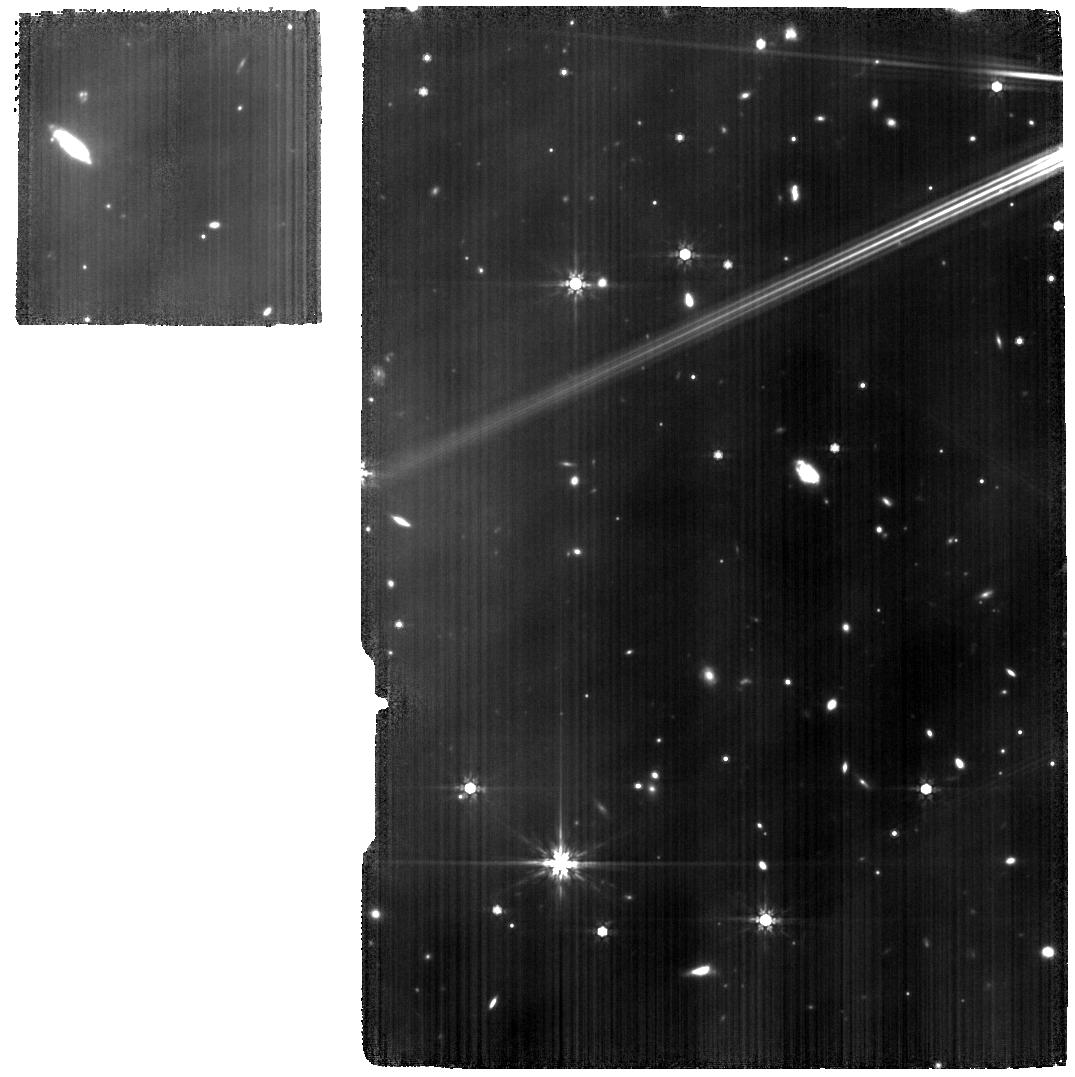
Target: 10LAC
Instrument: MIRI
Filter: F770W
Exposure: 2.9 h
Observation ID: jw01524-c1002_t005_miri_f770w

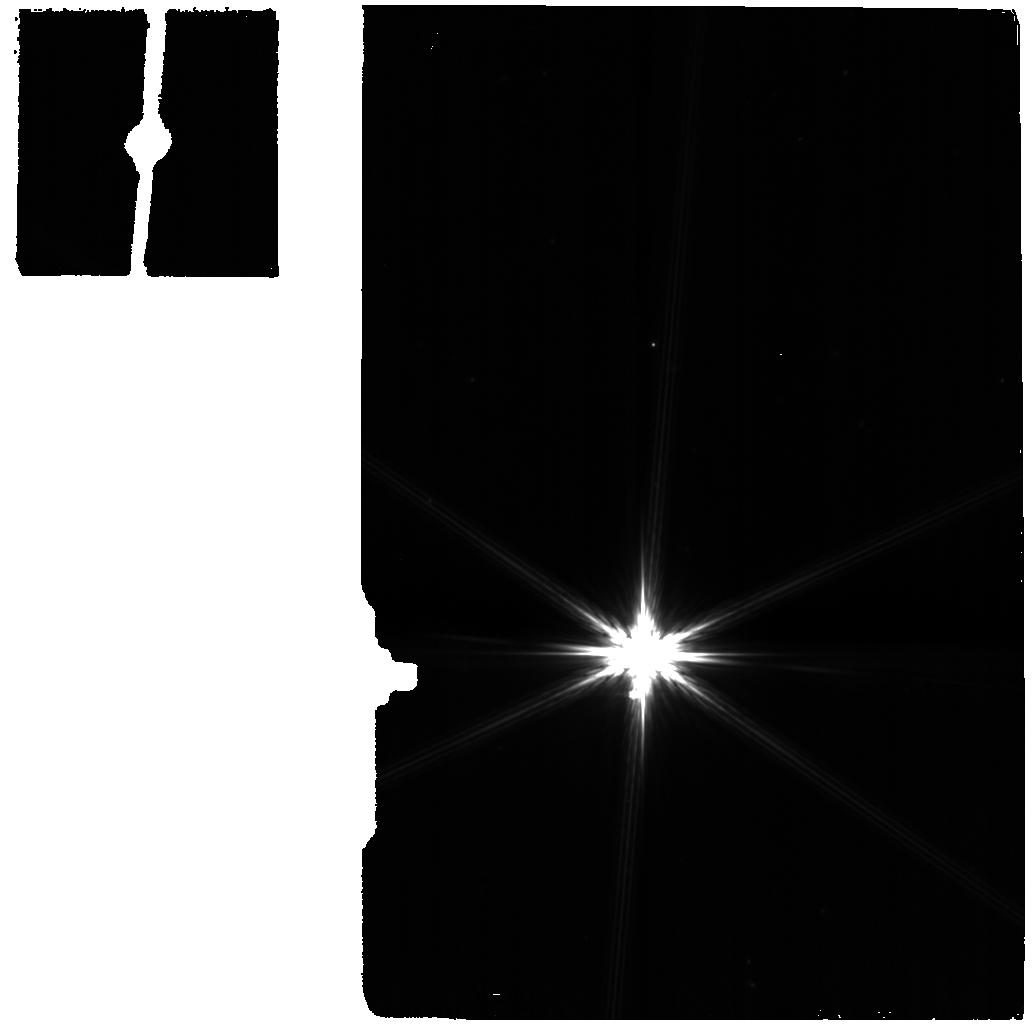
Target: DELUMI-BKG
Instrument: MIRI
Filter: F770W
Exposure: 2 min
Observation ID: jw01524-o005_t004_miri_f770w

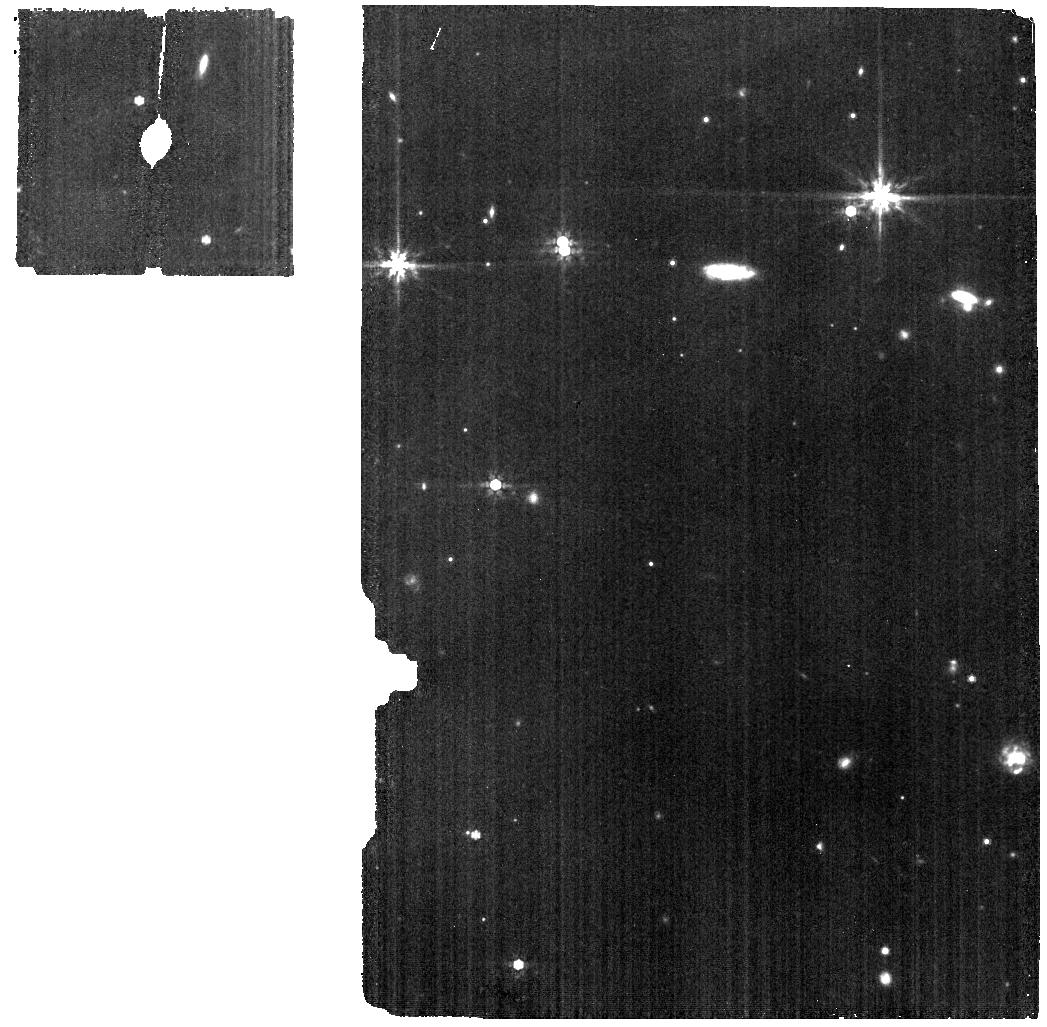
Target: 10LAC-BKG
Instrument: MIRI
Filter: F770W
Exposure: 6 min
Observation ID: jw01524-o015_t006_miri_f770w

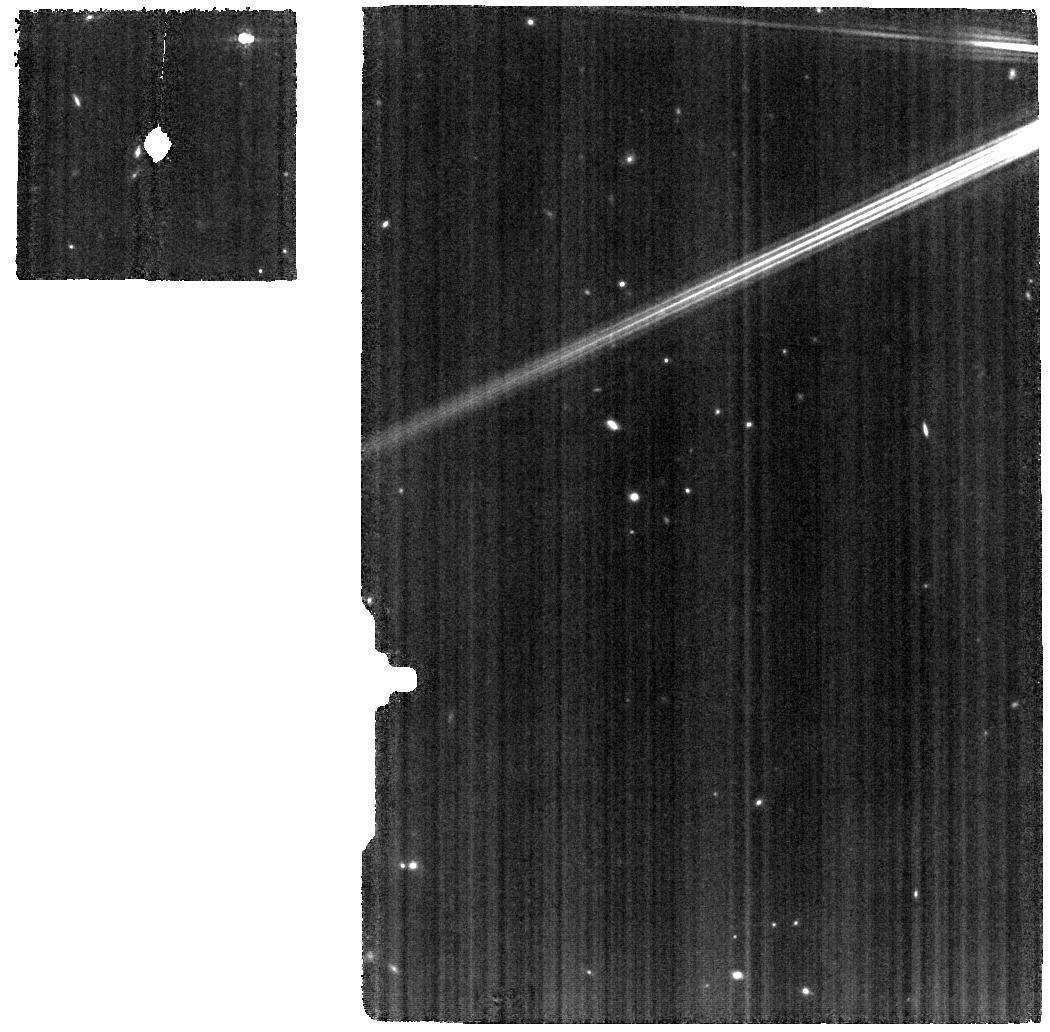
Target: DELUMI
Instrument: MIRI
Filter: F770W
Exposure: 9 min
Observation ID: jw01524-o001_t002_miri_f770w

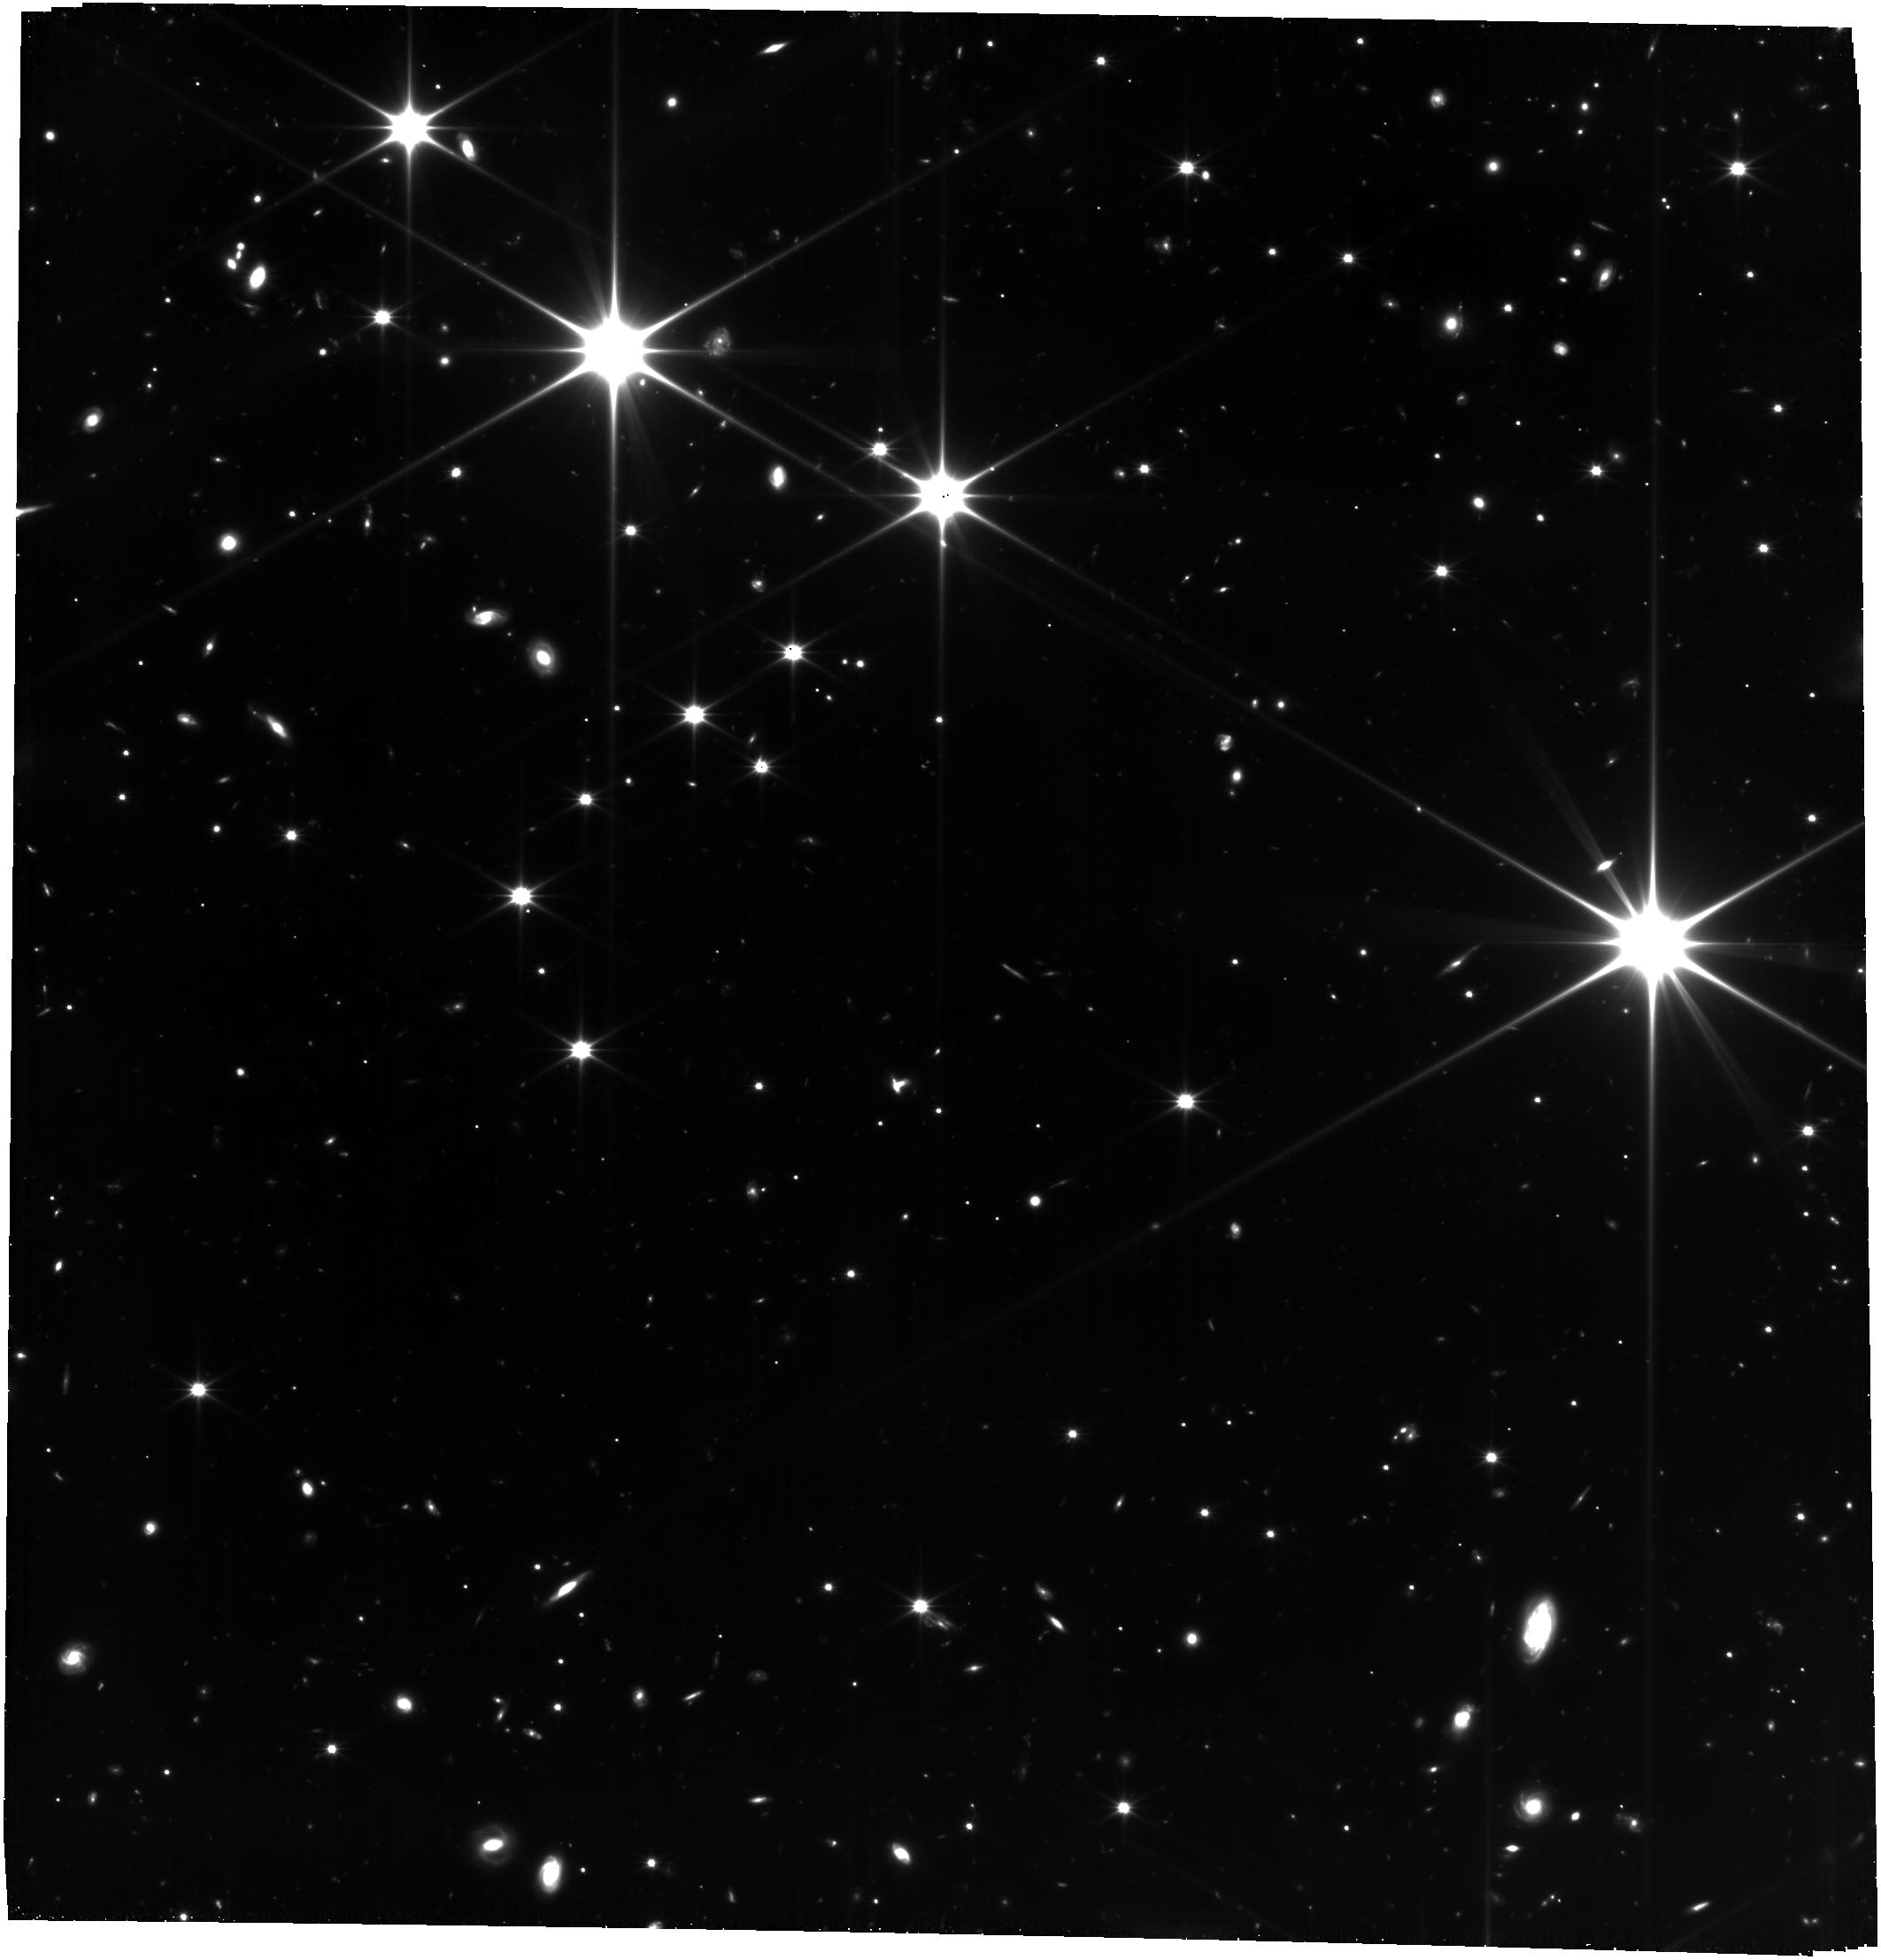
Target: 10LAC
Instrument: FGS/FGS2
Filter: OPEN
Exposure: 1.5 h
Observation ID: jw01524-o016_t005_fgs_clear

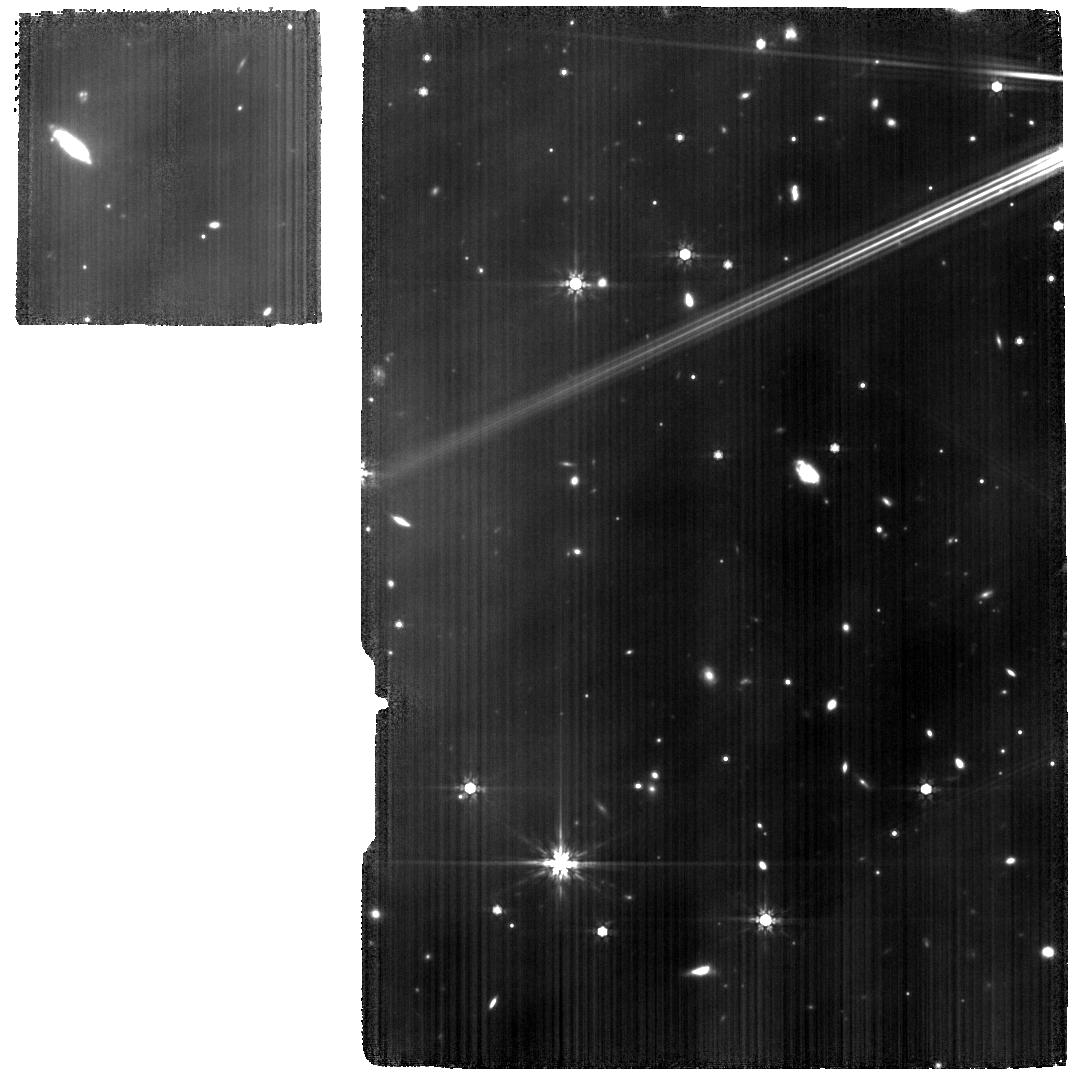
Target: 10LAC
Instrument: MIRI
Filter: F770W
Exposure: 2.6 h
Observation ID: jw01524-o016_t005_miri_f770w

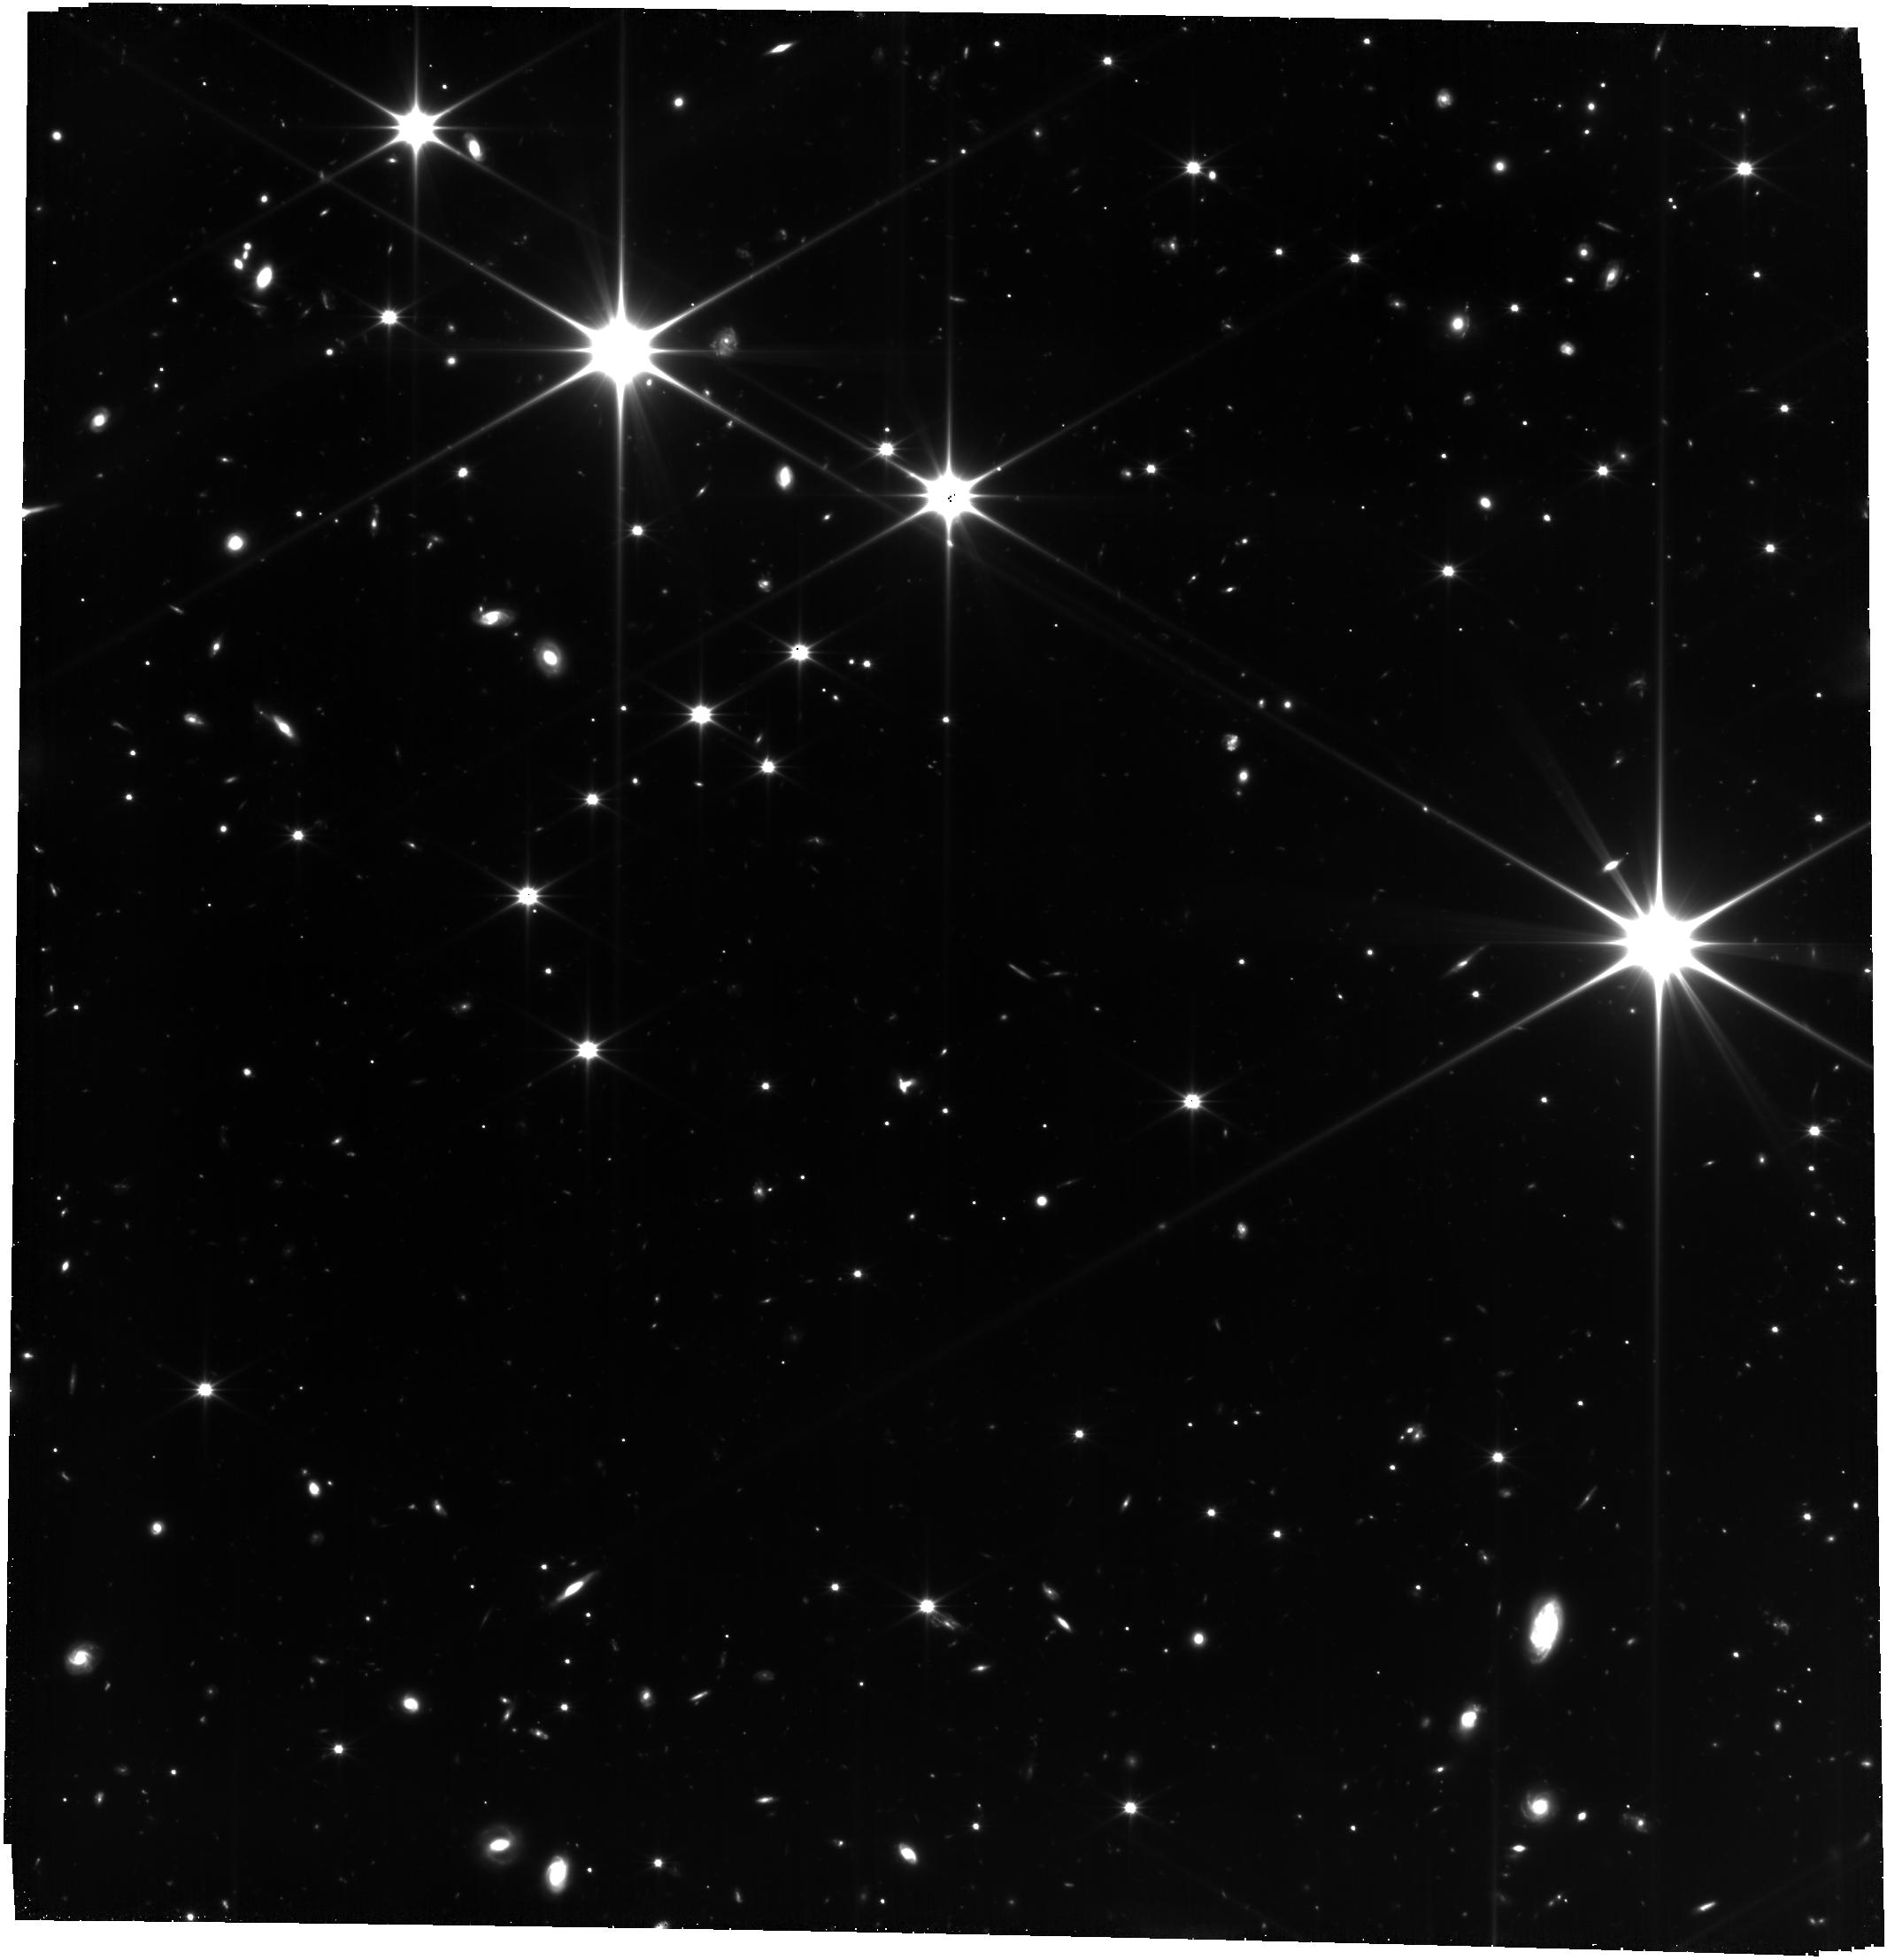
Target: 10LAC
Instrument: FGS/FGS2
Filter: OPEN
Exposure: 1.7 h
Observation ID: jw01524-c1002_t005_fgs_clear

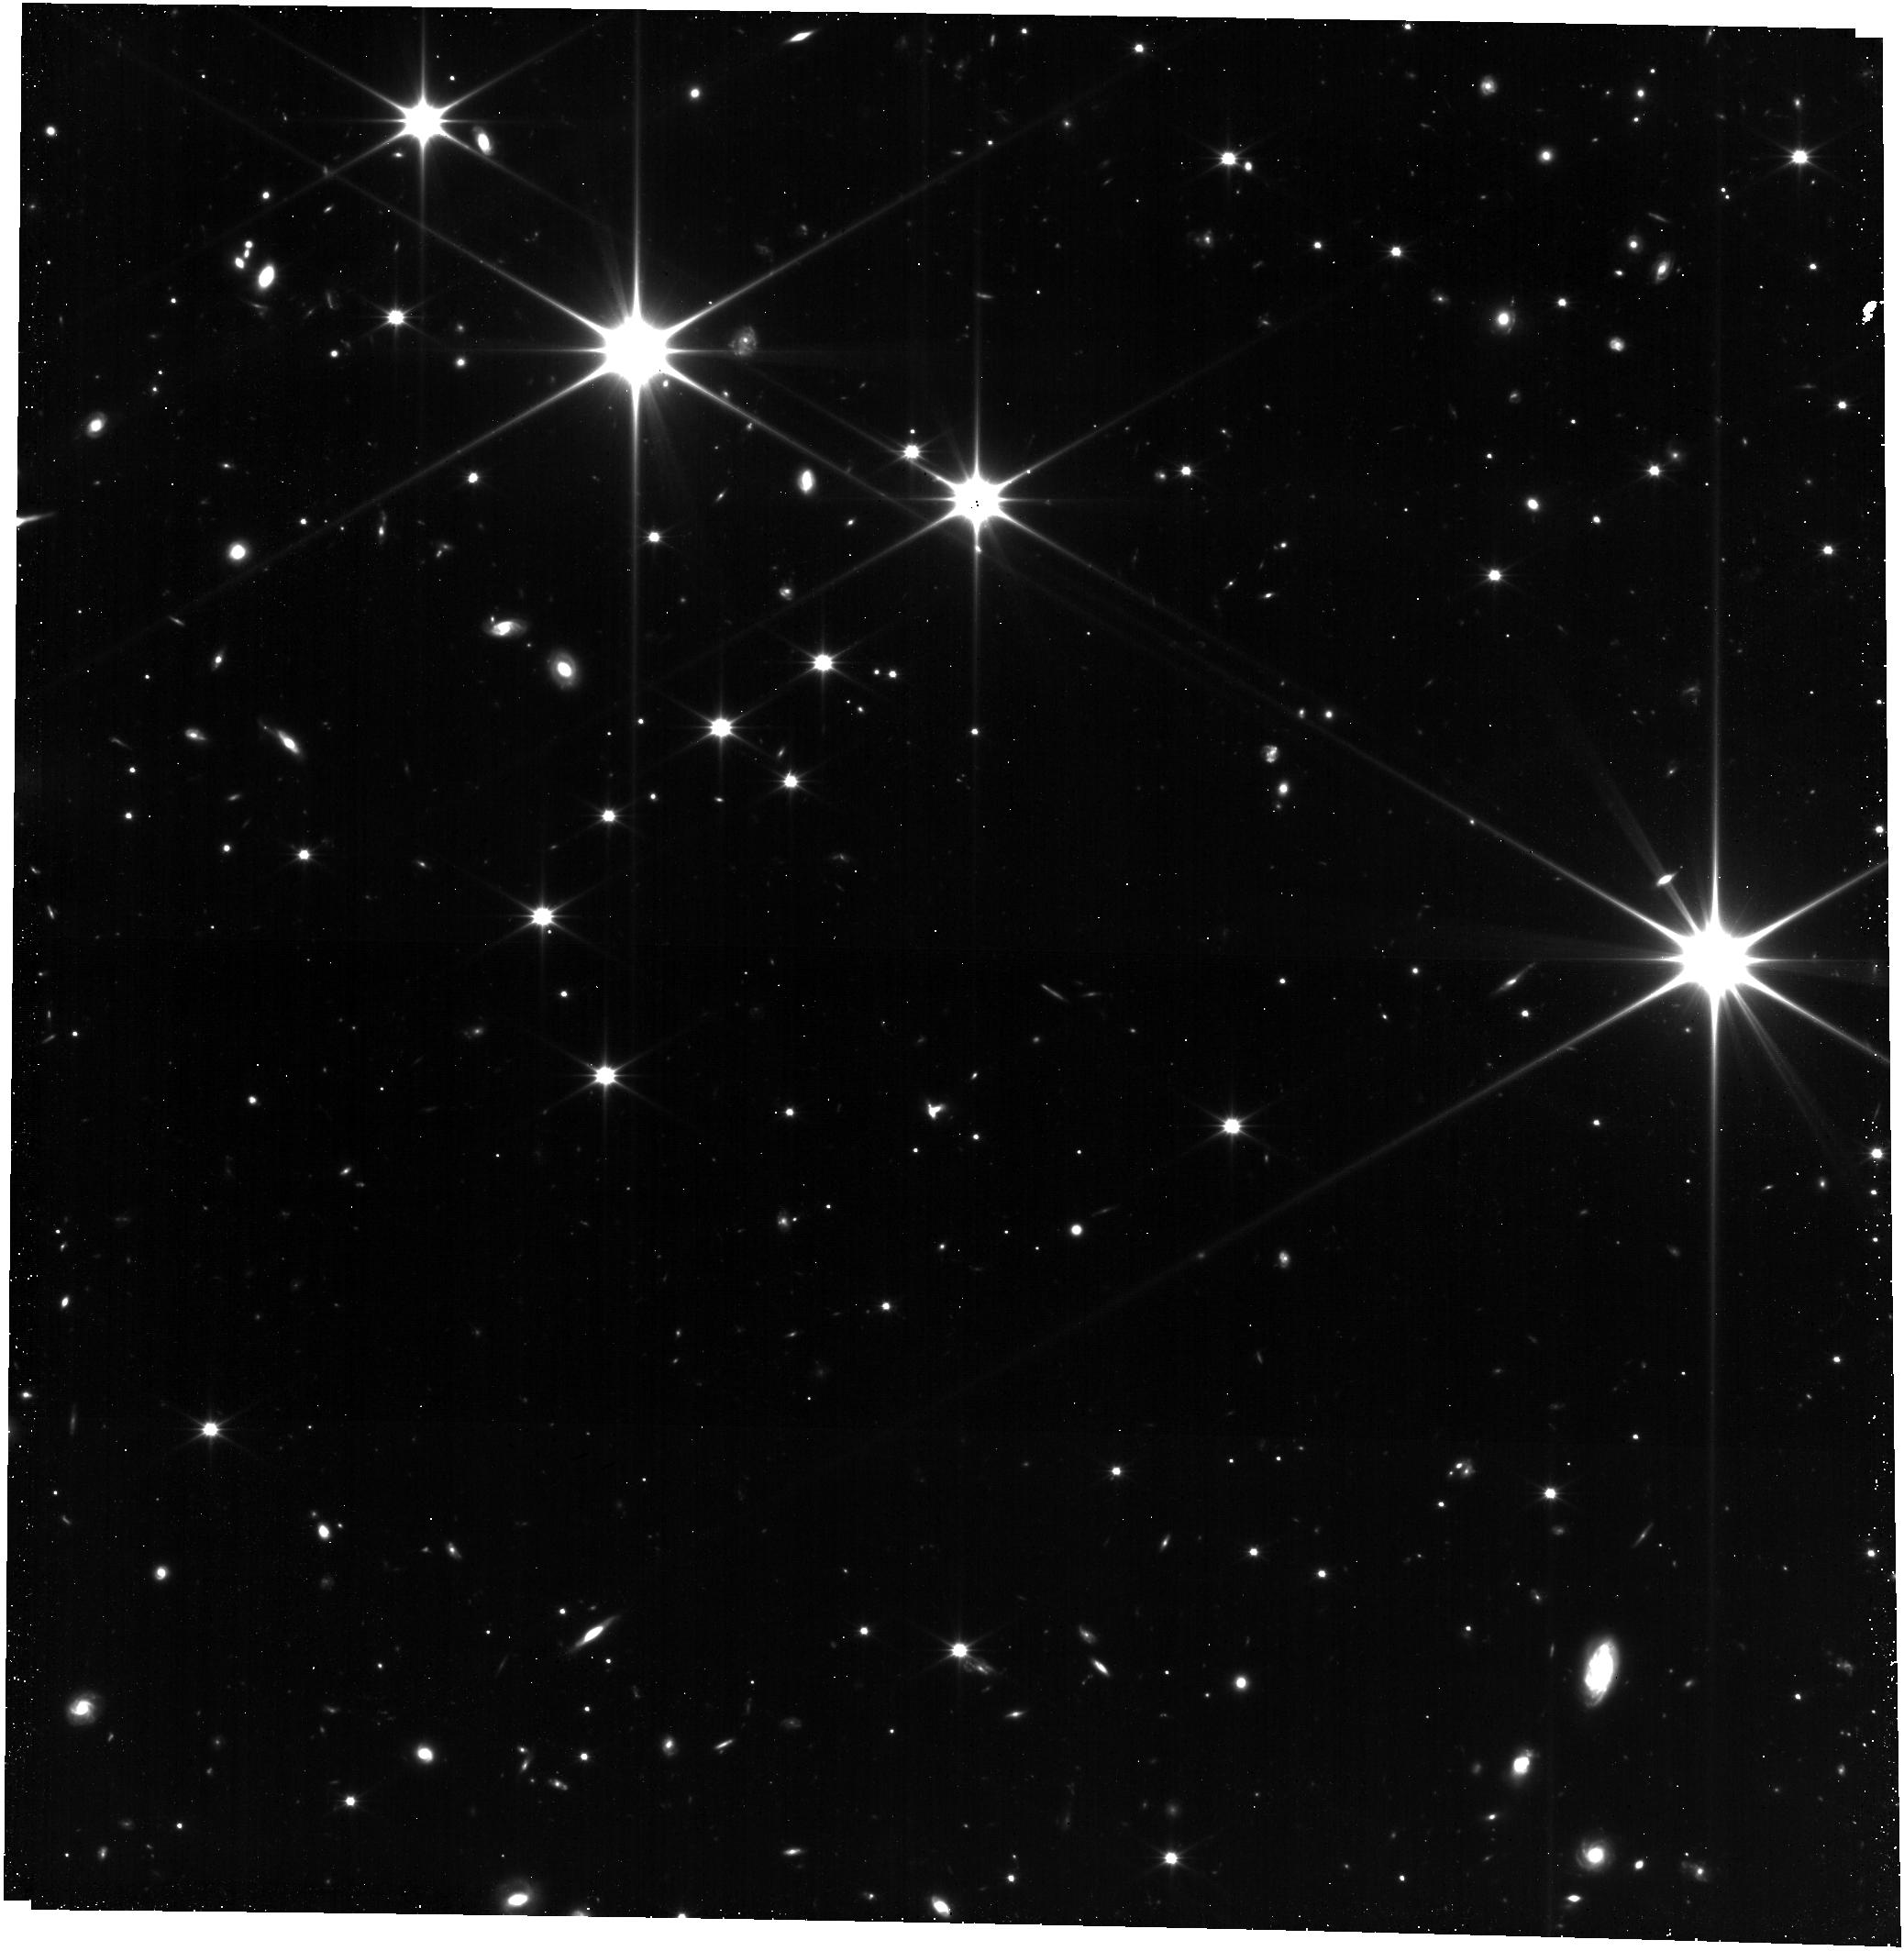
Target: 10LAC
Instrument: FGS/FGS2
Filter: OPEN
Exposure: 10 min
Observation ID: jw01524-o017_t005_fgs_clear

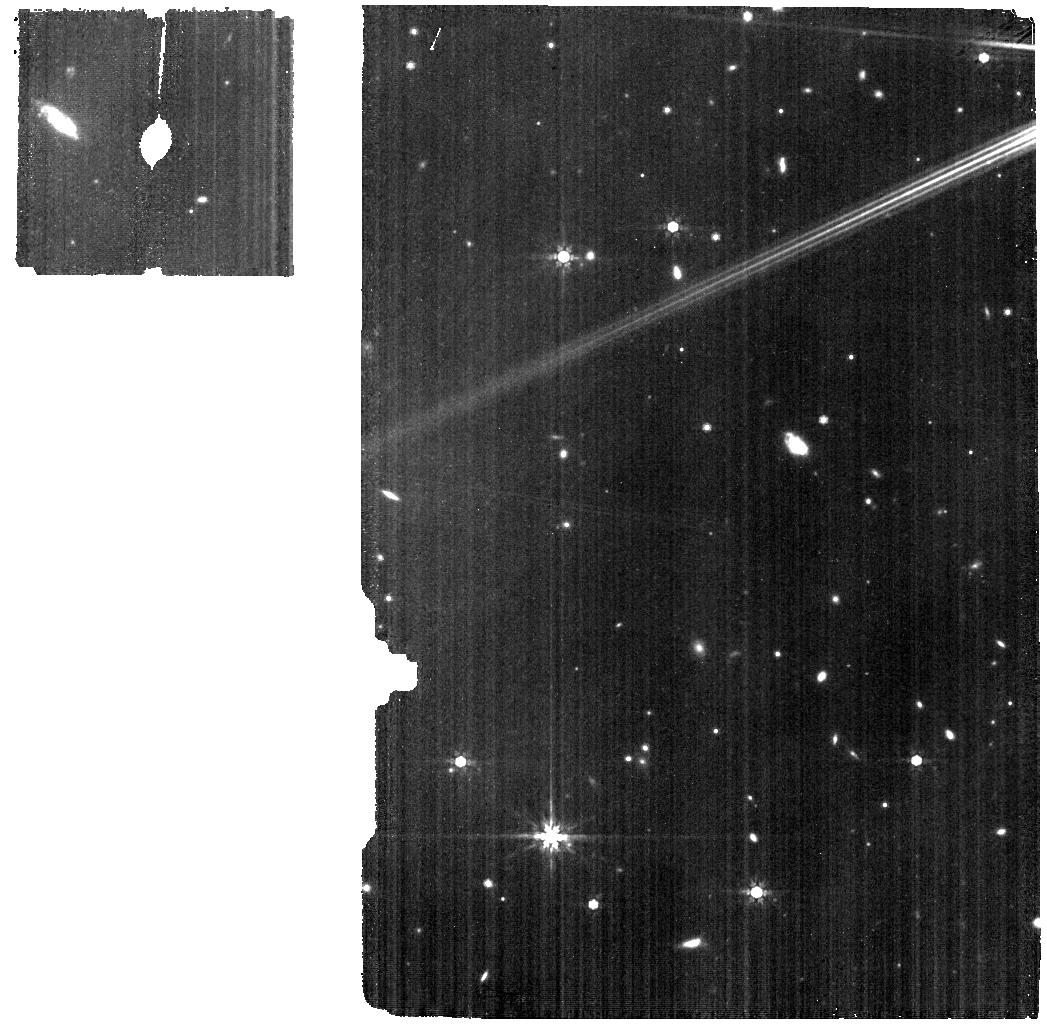
Target: 10LAC
Instrument: MIRI
Filter: F770W
Exposure: 17 min
Observation ID: jw01524-o017_t005_miri_f770w

MRS PSF Characterization (PI: Law, David R.)

This activity will characterize the point spread functions (PSFs) in the MIRI medium resolution spectrometer (MRS). The primary goals are to measure the PSF in the reconstructed data cubes delivered by dither sequences that were not verified during commissioning, to measure the PSF at short wavelengths using a genuine point source rather than a slightly extended source, and to increase the SNR of the PSF and monitor any changes arising from changes in the configuration of the primary mirror. The activity will observe the bright star δ UMi, which is a point source at all wavelengths and will permit a proper measurement of the PSF in MRS Channels 1 and 2 , as well as the planetary nebula SMP LMC 058 using dither patterns not exercised during commissioning in order to ensure full characterization in Channels 3 and 4. This calibration program is provisional and may change in response to system developments and the final science program.